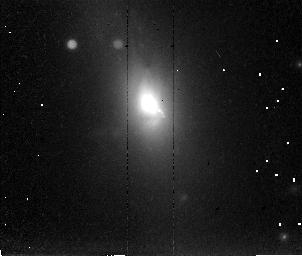
Target: 3C293. Instrument: NICMOS/NIC2. Filter: POL120L. Exposure: 36 min. Observation ID: n4ug03030

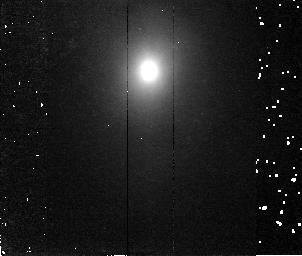
Target: 3C305. Instrument: NICMOS/NIC2. Filter: F180M. Exposure: 36 min. Observation ID: n4ug02030

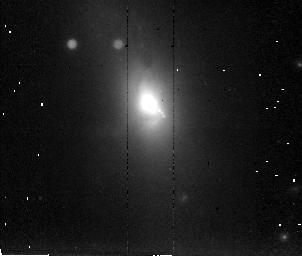
Target: 3C293. Instrument: NICMOS/NIC2. Filter: POL0L. Exposure: 36 min. Observation ID: n4ug03020

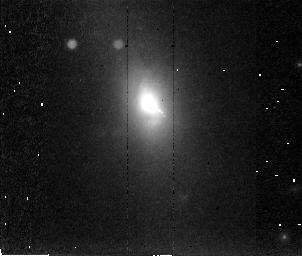
Target: 3C293. Instrument: NICMOS/NIC2. Filter: POL240L. Exposure: 36 min. Observation ID: n4ug03040

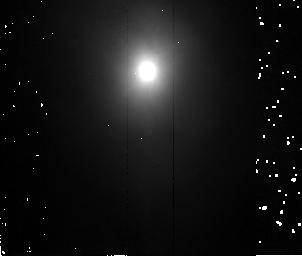
Target: 3C305. Instrument: NICMOS/NIC2. Filter: F160W. Exposure: 36 min. Observation ID: n4ug01010

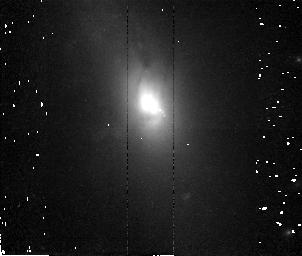
Target: 3C293. Instrument: NICMOS/NIC2. Filter: F171M. Exposure: 36 min. Observation ID: n4ug04020

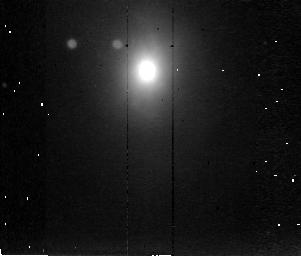
Target: 3C305. Instrument: NICMOS/NIC2. Filter: POL120L. Exposure: 36 min. Observation ID: n4ug01030

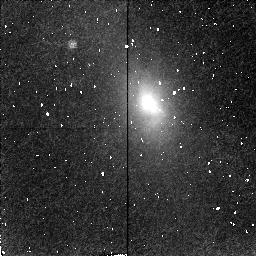
Target: 3C293. Instrument: NICMOS/NIC2. Filter: F180M. Exposure: 19 min. Observation ID: n4ug04060

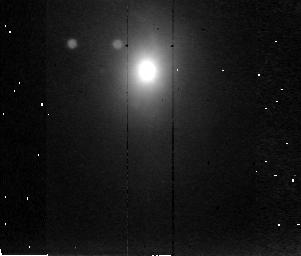
Target: 3C305. Instrument: NICMOS/NIC2. Filter: POL0L. Exposure: 36 min. Observation ID: n4ug01020

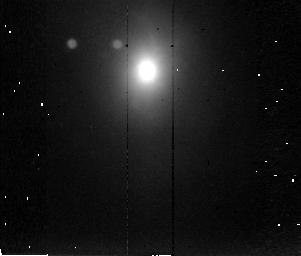
Target: 3C305. Instrument: NICMOS/NIC2. Filter: POL240L. Exposure: 36 min. Observation ID: n4ug01040

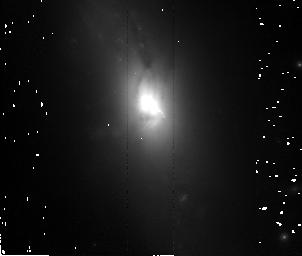
Target: 3C293. Instrument: NICMOS/NIC2. Filter: F160W. Exposure: 36 min. Observation ID: n4ug03010

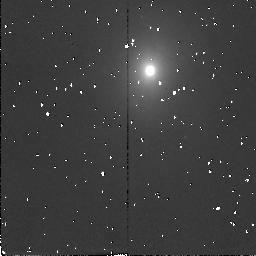
Target: 3C305. Instrument: NICMOS/NIC2. Filter: F171M. Exposure: 10 min. Observation ID: n4ug02050

Deep IR imaging of two gas-rich radio galaxies (PI: Jackson, Neal J.)

We propose deep, high resolution continuum, line and polarization imaging of the two best candidates for recent mergers amongst the low-redshift radio galaxies: 3C 305 and 3C 293. Our primary aim is to obtain a deep IR image to locate the true nuclei and clarify the structure of the galaxies in order to test merger models, since our optical view is confused by dense dust lanes, scattering, and strong emission lines associated with the kpc-scale radio jets. The results will help assess popular models in which mergers trigger AGN activity. Our secondary aim is to image the shock-excited 1.64 micron\ Fe ii line to trace fast shocks and hence help understand the relationship between the radio jets and the (possibly collimated) ionizing continuum. These two galaxies provide a very rare opportunity to study the impact of the jets on their environment, because they are interacting directly with the cold interstellar medium (absent in normal elliptical radio galaxies). The extended optical emission lines are already well studied, but interpretation has been hampered by confusion between shock- and photo-ionization. Our tertiary aim is to obtain 2 micron\ polarimetry to trace regions of electron scattering, to check the apparent 90degrees\ misalignment between the jet axis and that of the scattering ``cone'' in 3C 305, and to ensure location of even deeply-buried nuclei, either by picking up direct long- wavelength emission, or by locating the centre of the scattering pattern.